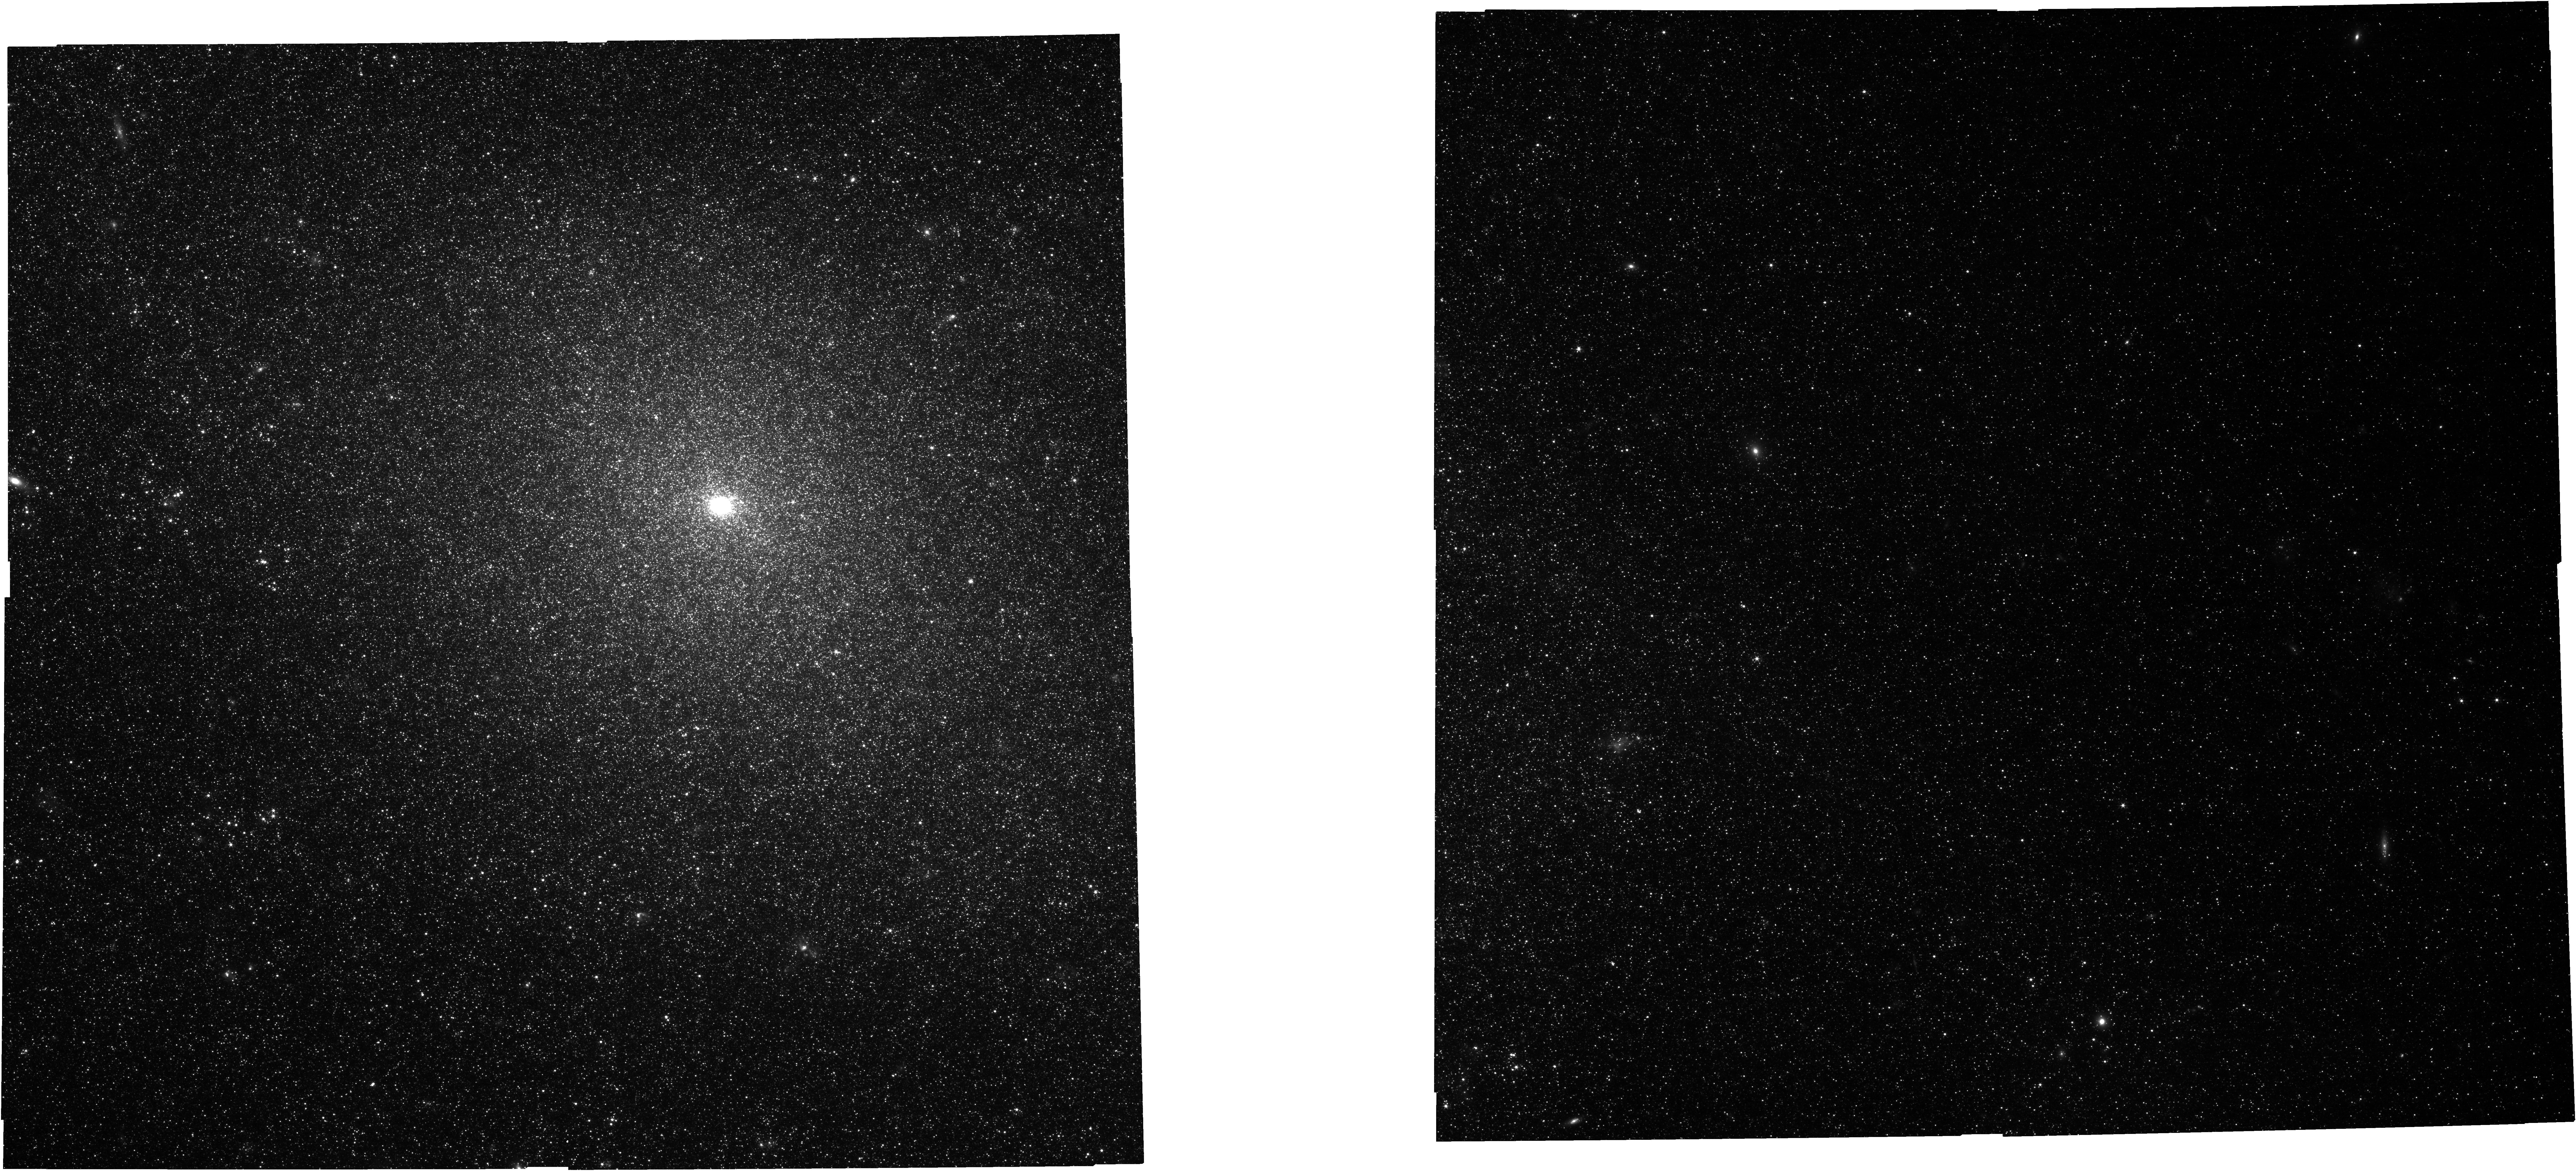
Target: NGC7793NIRCAM
Instrument: NIRCAM
Filter: F200W
Exposure: 11 min
Observation ID: jw02130-o007_t007_nircam_clear-f200w

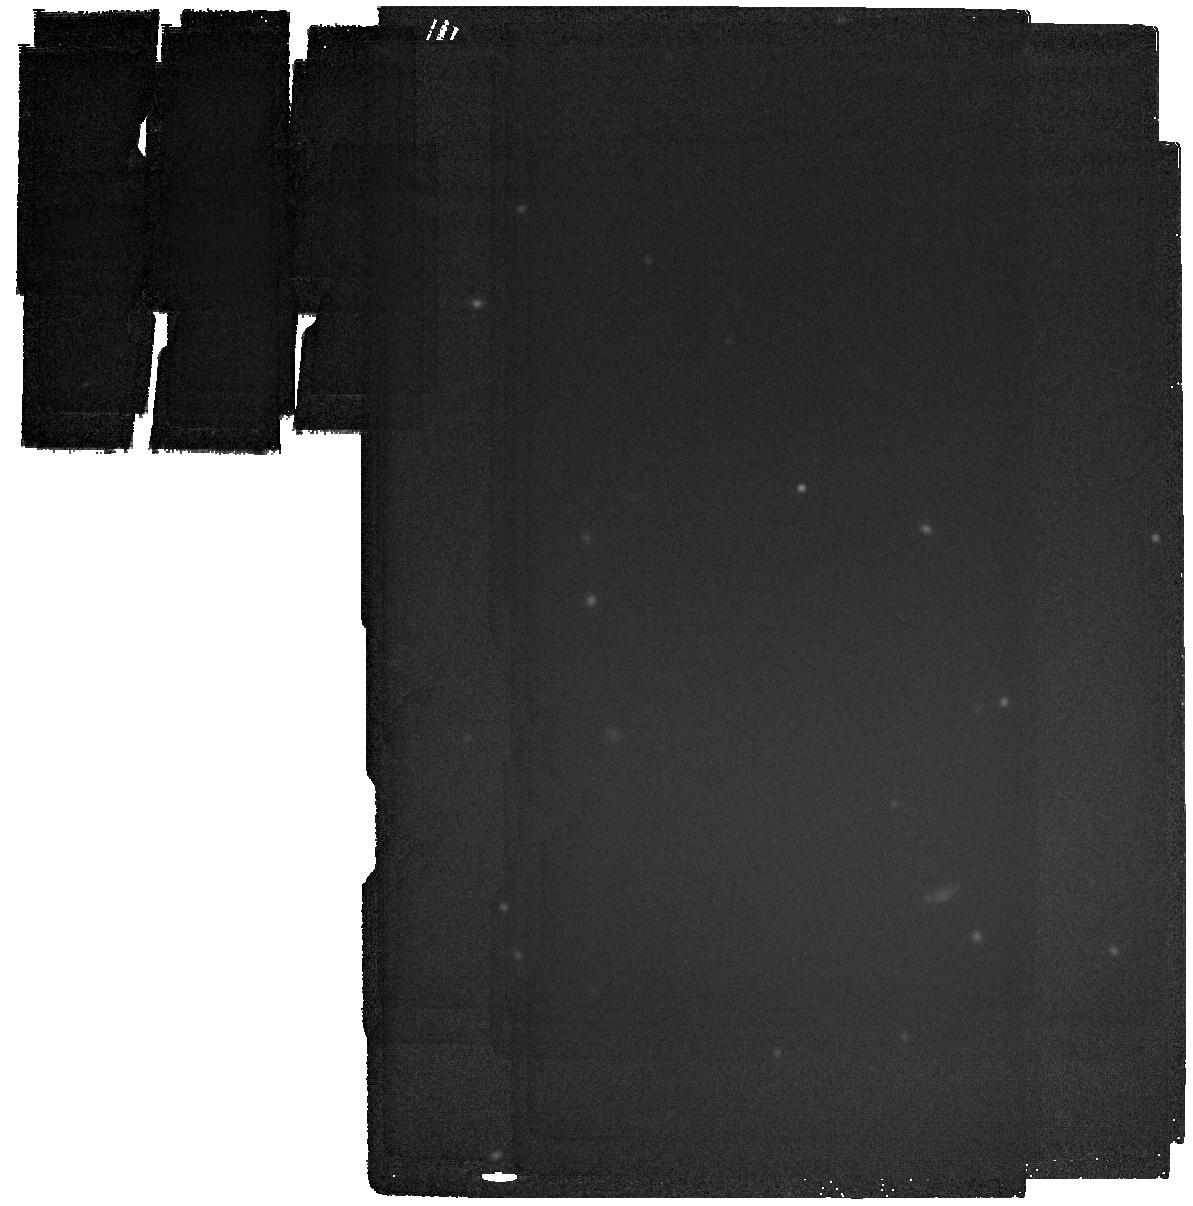
Target: NGC0598SKYMIRI
Instrument: MIRI
Filter: F2100W
Exposure: 4 min
Observation ID: jw02130-o004_t012_miri_f2100w

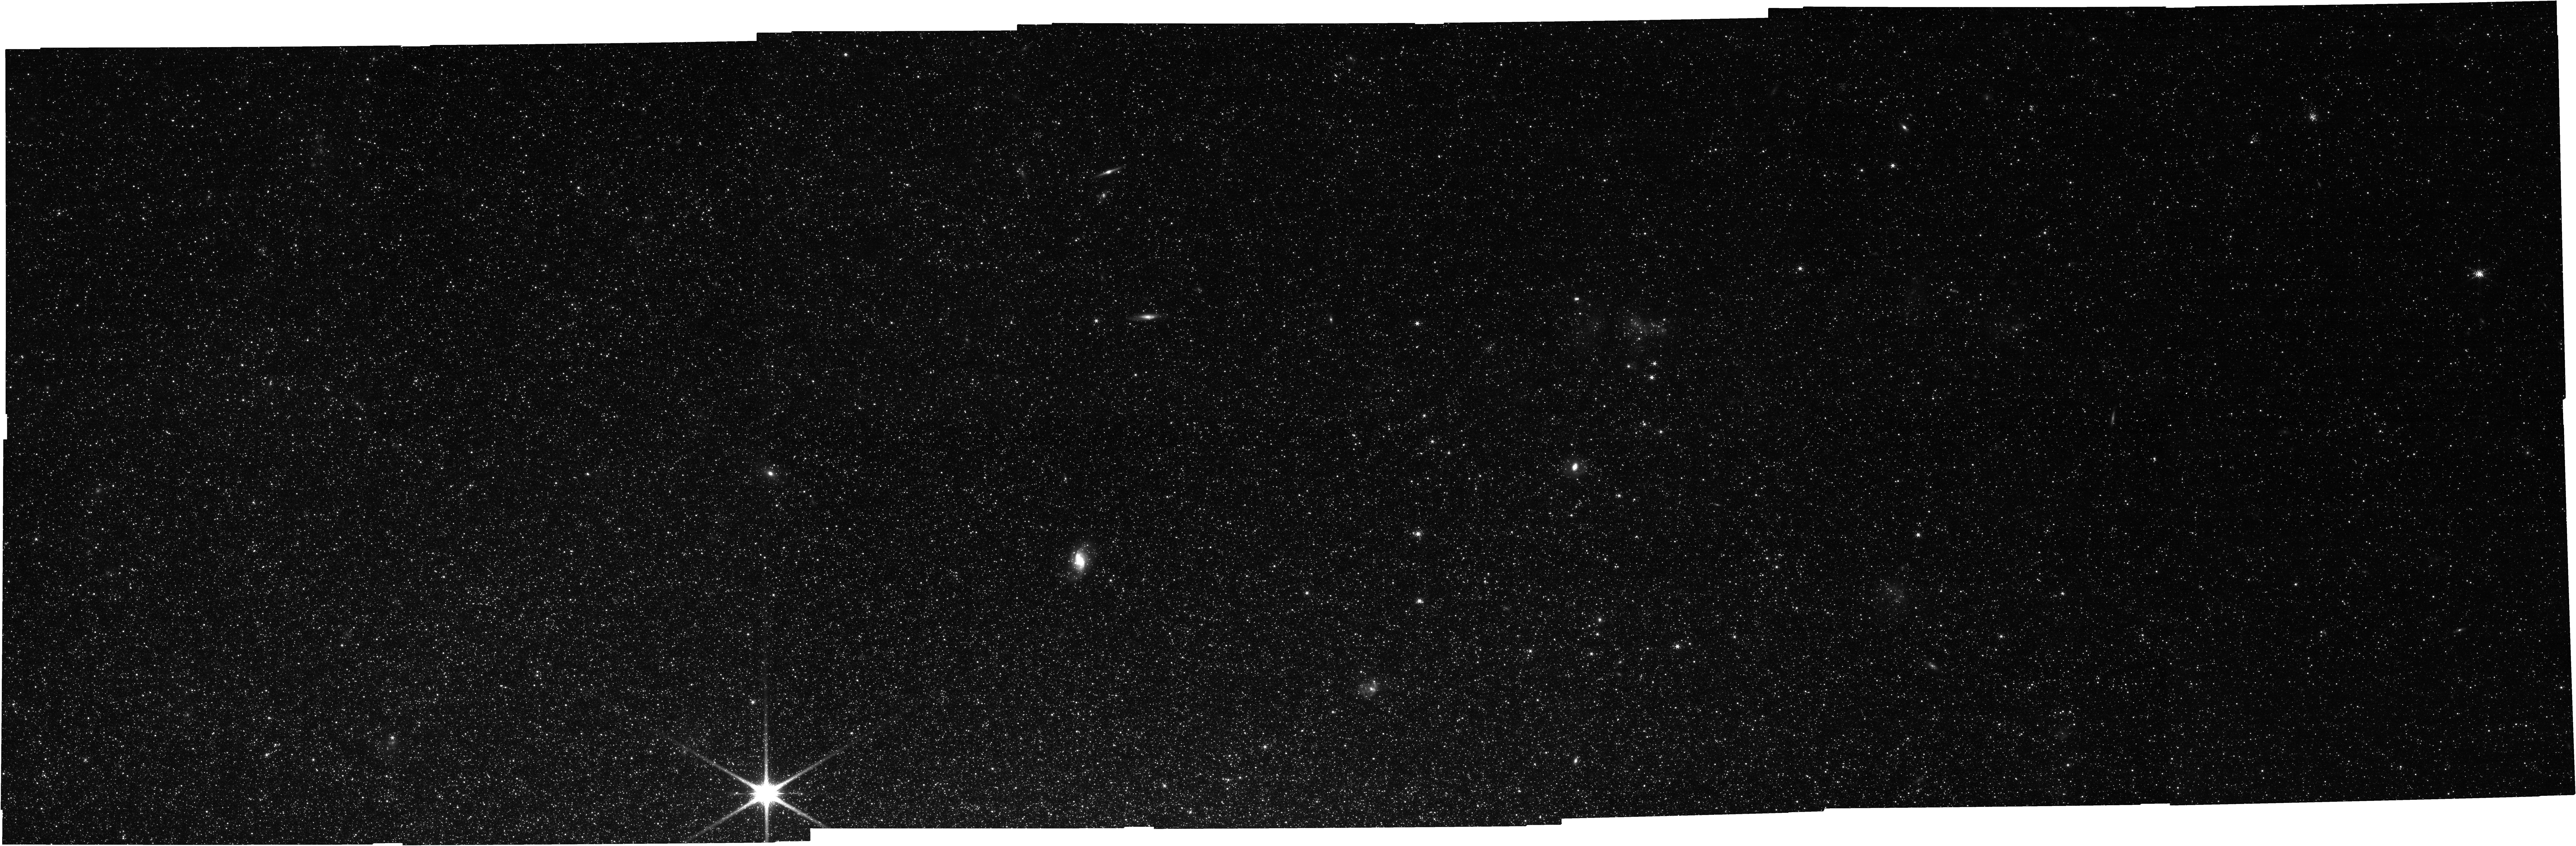
Target: NGC0300NIRCAM
Instrument: NIRCAM
Filter: F200W
Exposure: 17 min
Observation ID: jw02130-o011_t009_nircam_clear-f200w

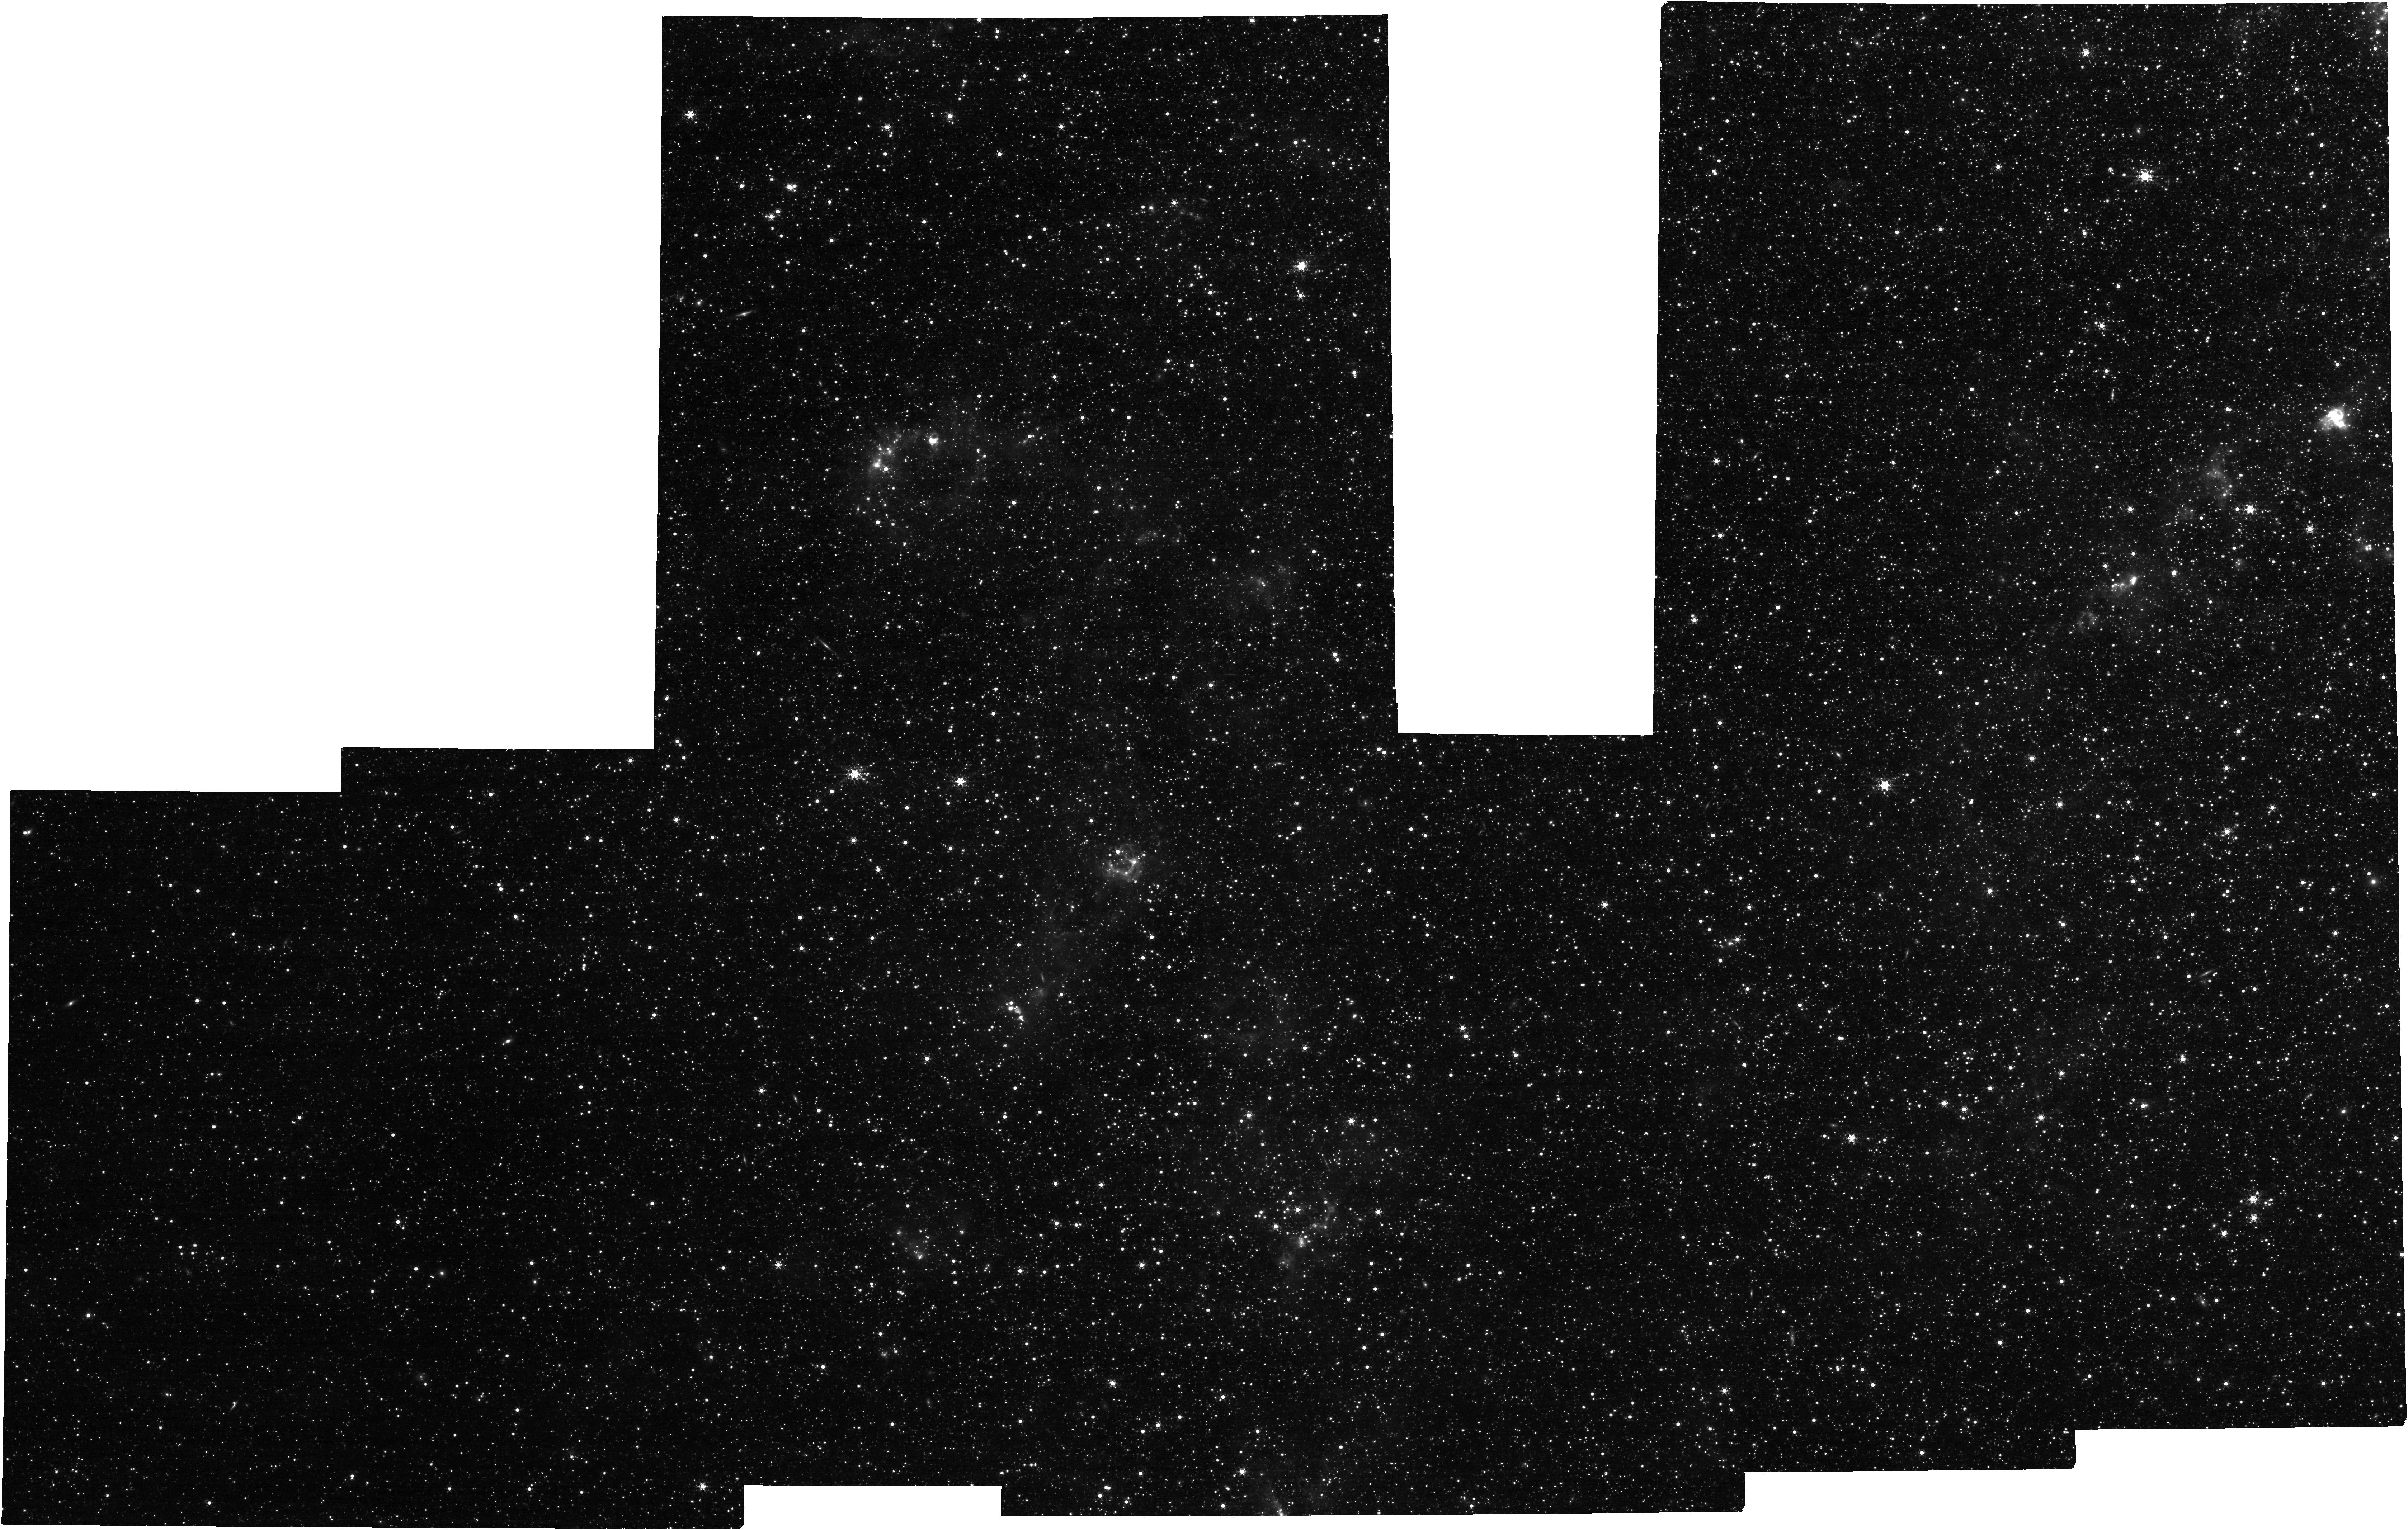
Target: NGC0598NIRCAM
Instrument: NIRCAM
Filter: F430M
Exposure: 17 min
Observation ID: jw02130-o020_t008_nircam_clear-f430m

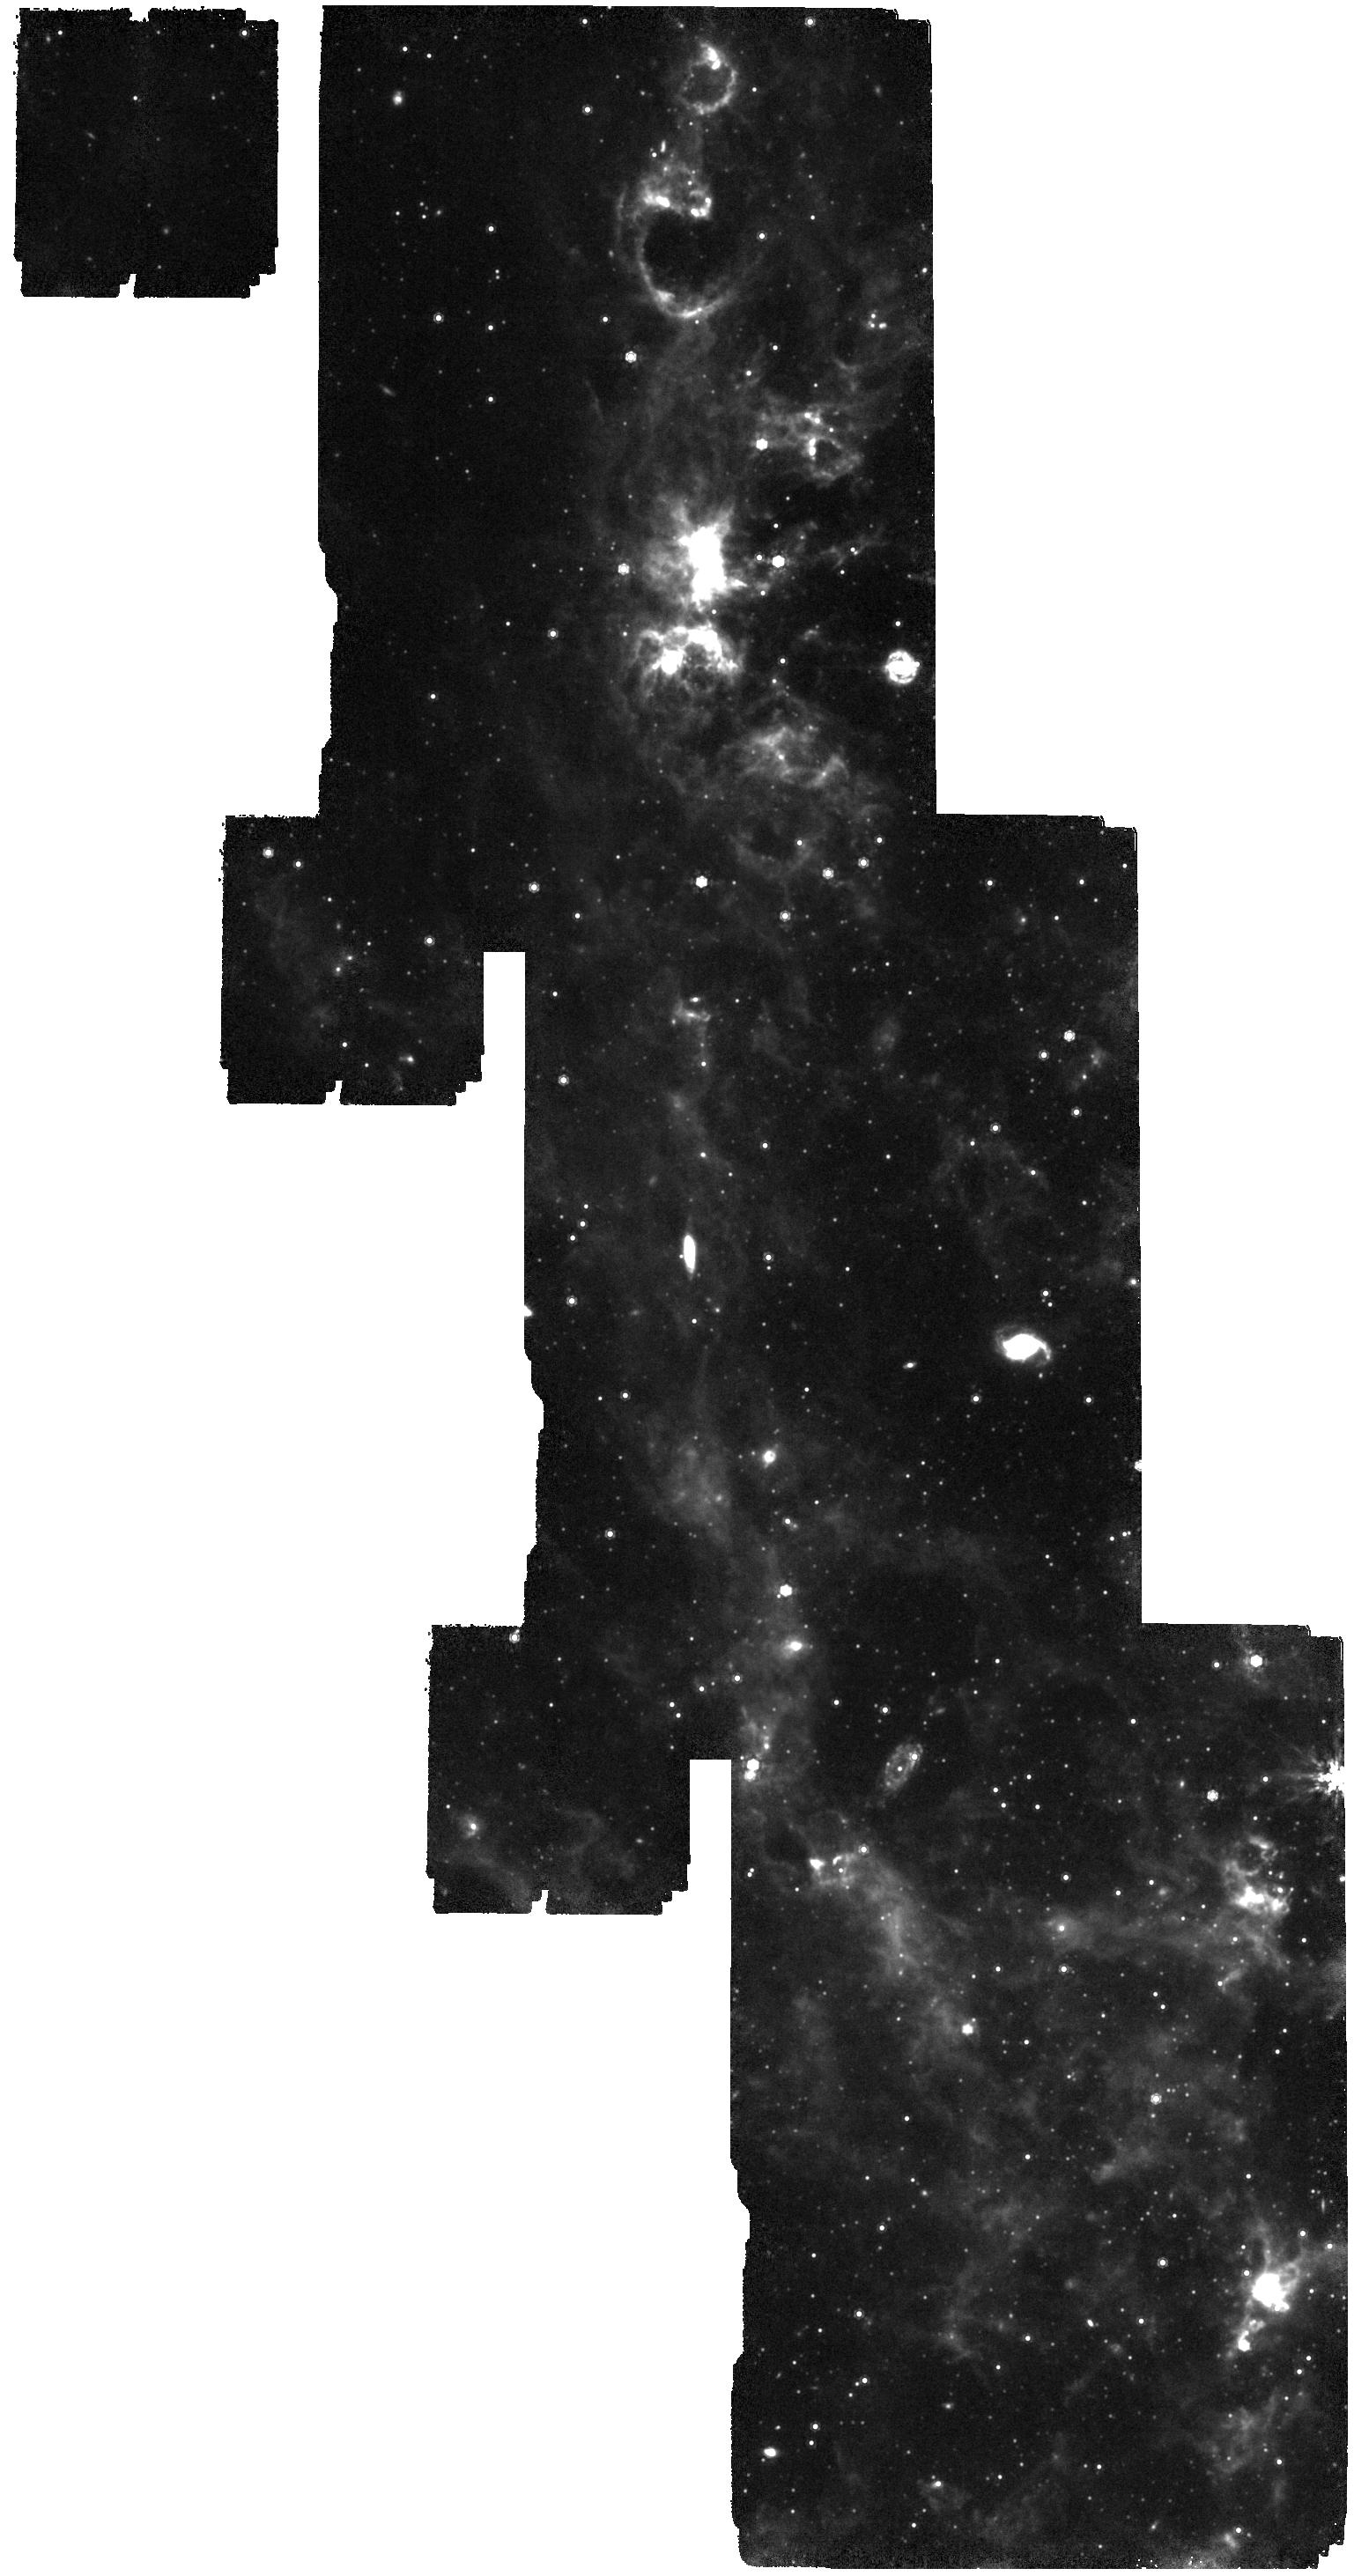
Target: NGC0300MIRI
Instrument: MIRI
Filter: F1000W
Exposure: 37 min
Observation ID: jw02130-o005_t003_miri_f1000w

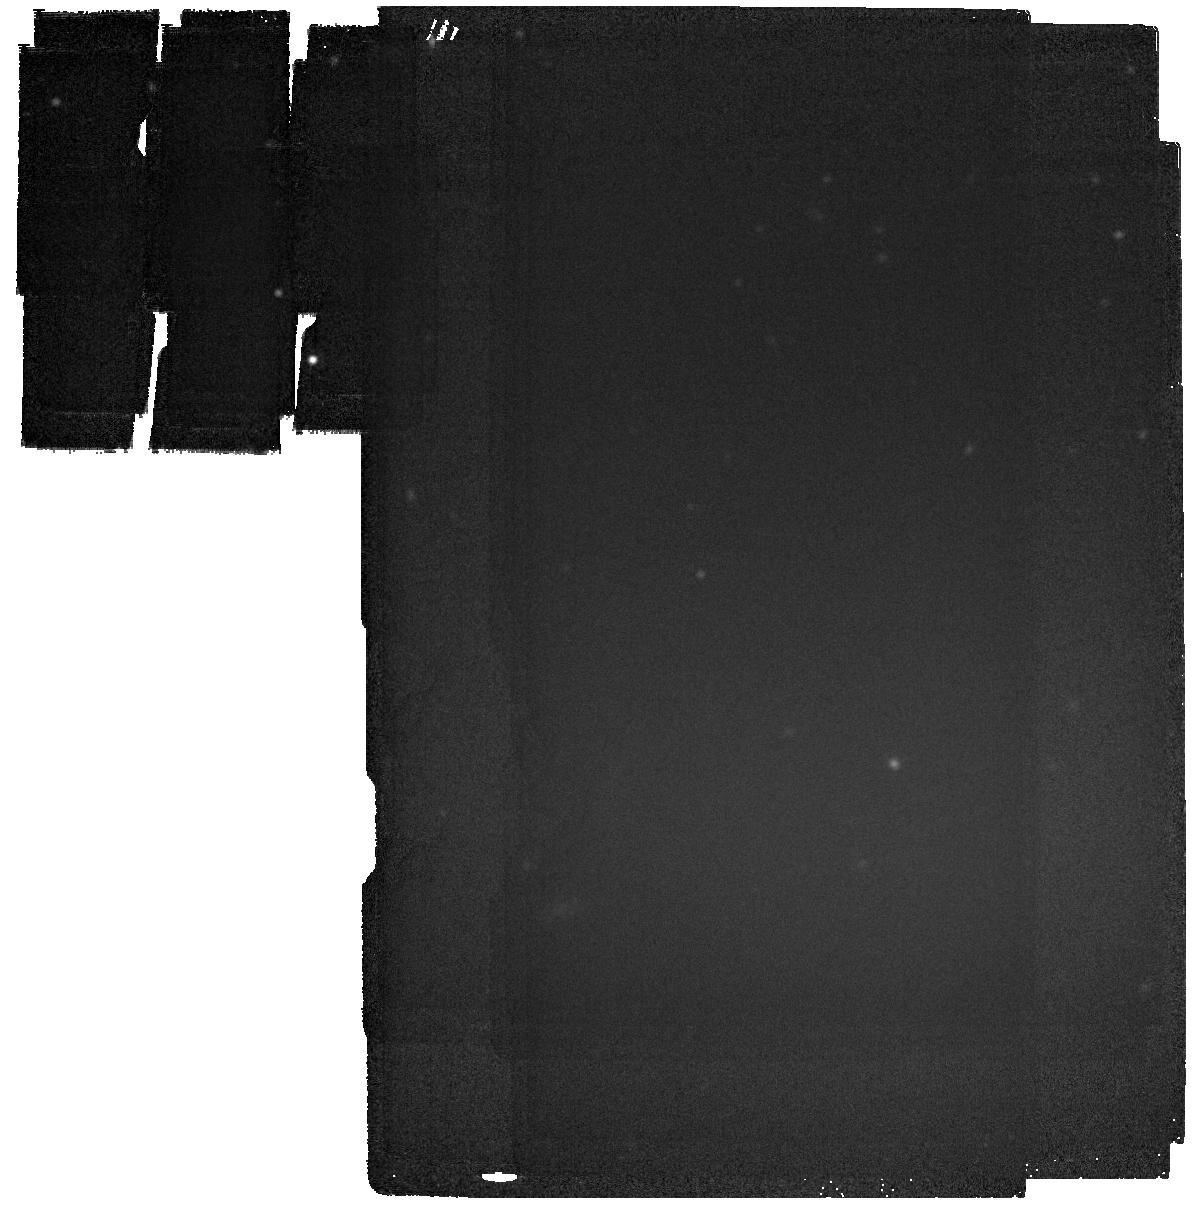
Target: NGC7793SKYMIRI
Instrument: MIRI
Filter: F2100W
Exposure: 4 min
Observation ID: jw02130-o017_t014_miri_f2100w

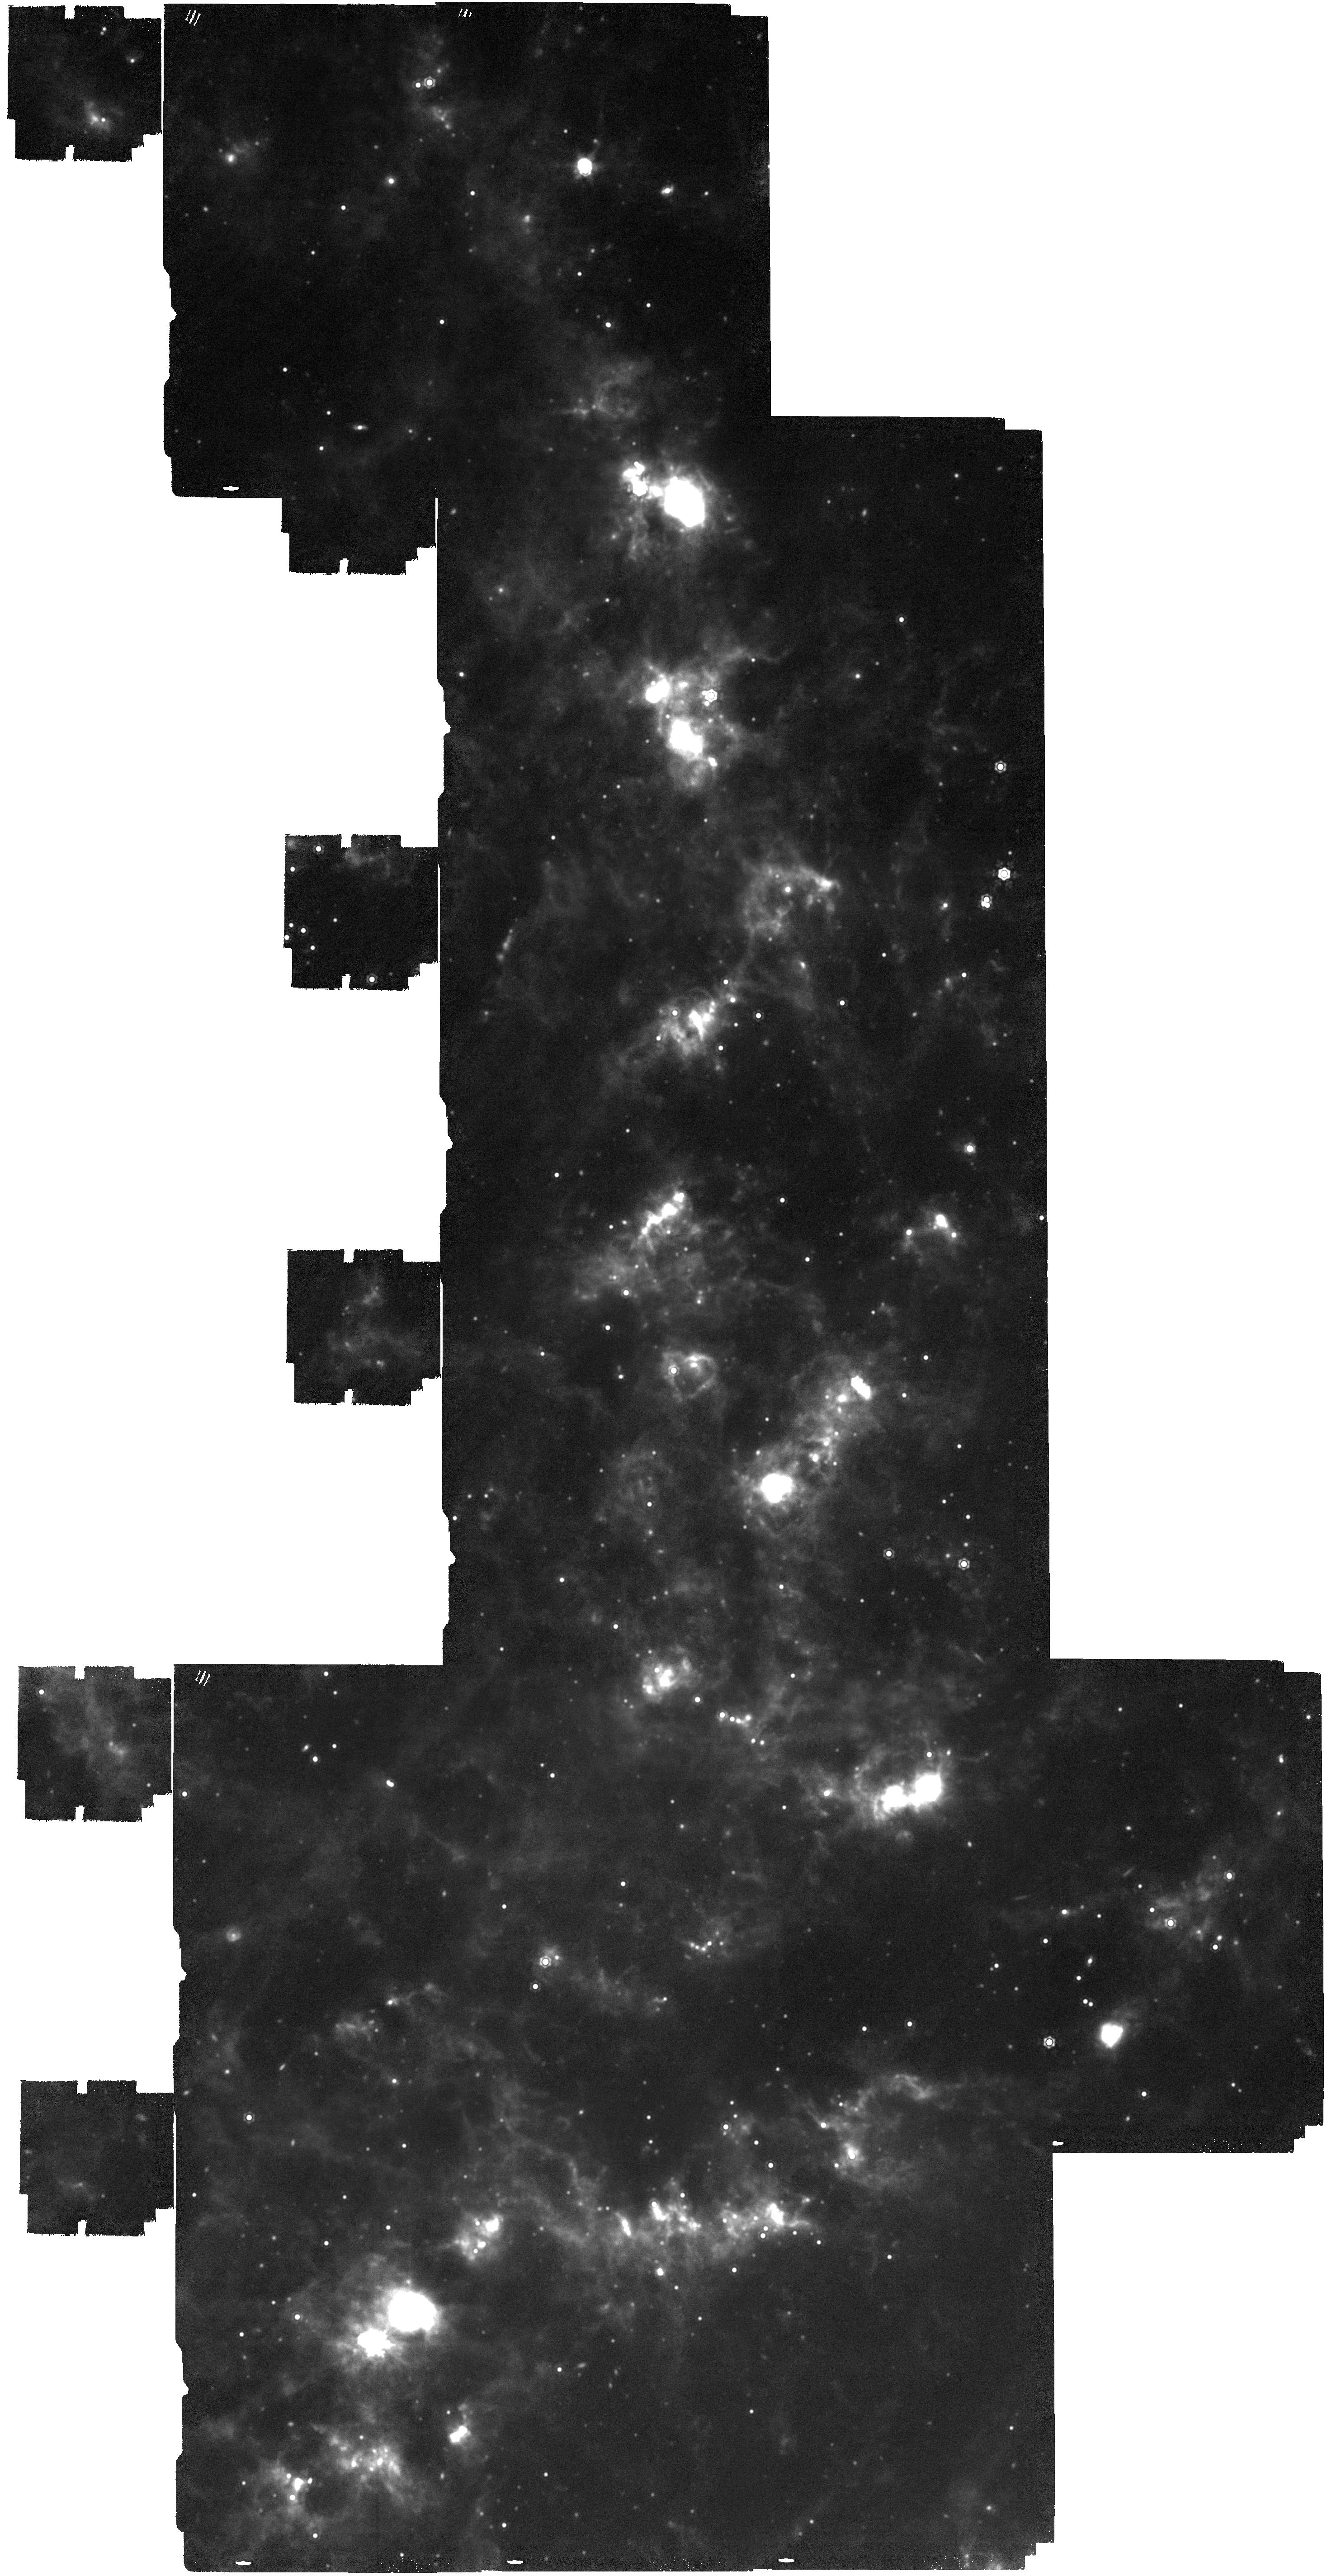
Target: NGC0598MIRI
Instrument: MIRI
Filter: F2100W
Exposure: 47 min
Observation ID: jw02130-o003_t002_miri_f2100w

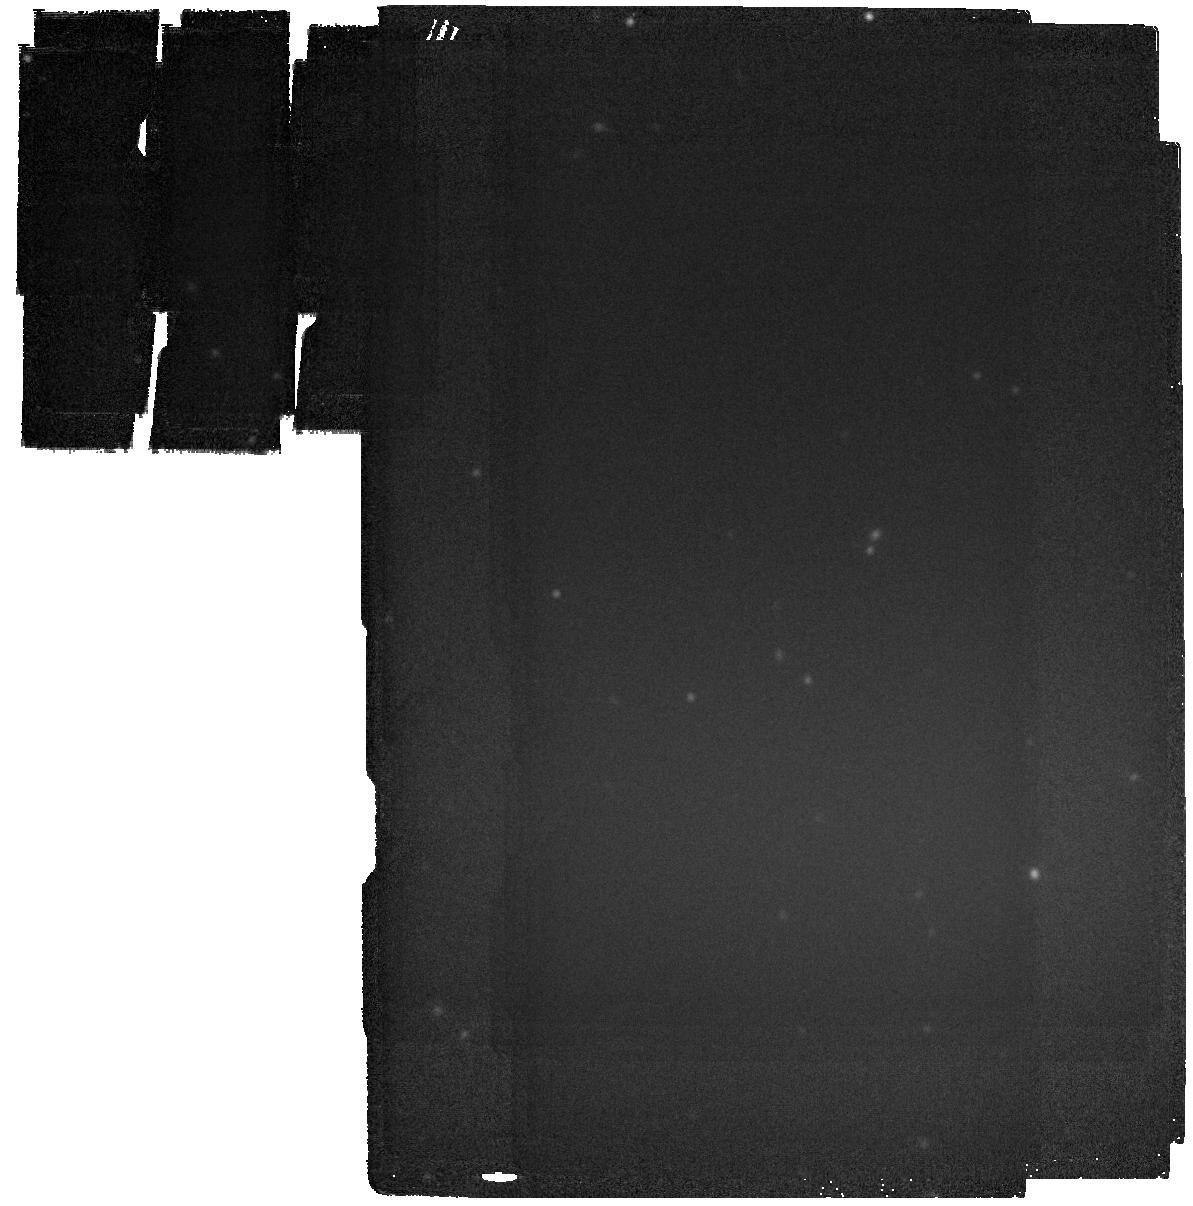
Target: NGC0300SKYMIRI
Instrument: MIRI
Filter: F2100W
Exposure: 4 min
Observation ID: jw02130-o016_t013_miri_f2100w

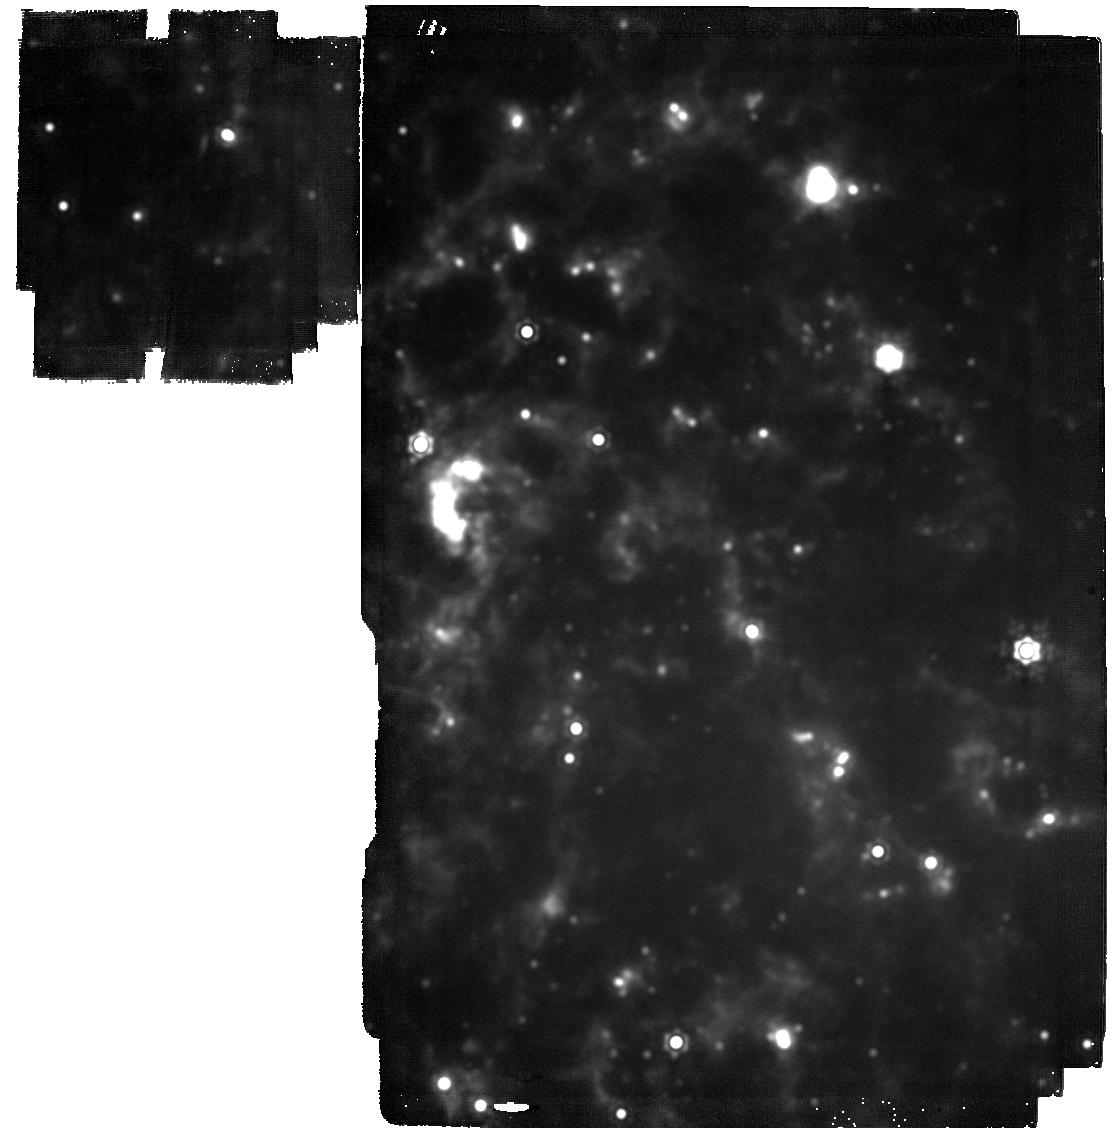
Target: NGC7793MIRI
Instrument: MIRI
Filter: F2100W
Exposure: 1.2 h
Observation ID: jw02130-o001_t001_miri_f2100w

Embedded Star Formation in Nearby Galaxies: The Advent of Parsec Scale Studies beyond the Magellanic Clouds (PI: Lee, Janice)

We propose to begin the mid-infrared parsec-scale study of dust-enshrouded stellar populations in galaxies beyond the Magellanic Clouds. Building on methods established by Spitzer observations of the SMC and LMC, we will identify and characterize massive young stellar objects (MYSOs) and embedded star clusters, using NIRCam and MIRI imaging at 2, 4.4, 10, and 21 um. We will observe an area of ~2-3 sq. kpc covering spiral features in each of 3 galaxies (M33, NGC 300, NGC 7793) at distances of ~1, 2, 3 Mpc. In each galaxy, we expect to find >~150 clusters dominated by emission from individual MYSOs. Study of this early embedded phase, which lasts at most 2-3 Myr, hold critical clues to the conditions that ignite and extinguish star formation. Together with existing HST and ALMA CO imaging, we will build a foundational dataset to answer key questions on star formation at parsec scales, including the timescales for progression from molecular cloud to embedded cluster to revealed cluster; the rate and efficiency of star formation; and the form of the star formation law. This program will serve as a pathfinder for study of the physical properties of MYSOs and embedded stellar clusters out to a few Mpc, and for interpretation of MIR imaging of clusters and clumps at larger distances. New SED modeling techniques are needed to interpret the photometry, which we are developing and will release as part of this program. The data broadly enable studies of all other objects tiny, dusty, and mid-infrared bright, including evolved stars. We thus will waive the proprietary period to facilitate community science and planning for spectroscopic and other follow-up studies.